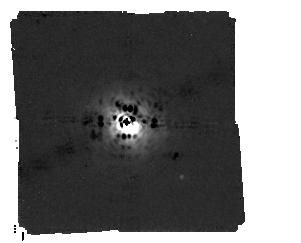
Target: HD-163296
Instrument: MIRI/CORON
Filter: F1140C+4QPM_1140
Exposure: 6.9 h
Observation ID: jw02153-c1004_t001_miri_f1140c-mask1140

Detecting a Young 2 Jupiter Mass Planet Embedded in the Disk of HD 163296 (PI: Cugno, Gabriele)

To directly confront planet formation mechanisms, a sample of objects in the earliest stages of their lives, i.e, when they are still embedded in their natal protoplanetary disks, need to be observed and studied. Here we propose to demonstrate a synergistic approach between the Atacama Large Millimeter/submillimeter Array (ALMA) and the James Webb Space Telescope (JWST). ALMA observations can reveal the location of an embedded planet by its influence on the dynamical structure of the protoplanetary disk, while the strength of these perturbations allow for a tight constraint on the mass of the planet. Here we propose to image for the first time an embedded planet in the disk around HD 163296 using the MIRI instrument onboard JWST. The 2 MJup planet has been detected in several, independent studies and lies 2" north of the host star. JWST/MIRI in coronagraphic mode at 11.4 $\mu$m is the only available option to detect such embedded objects for decades to come, as no other instrument has the mid-infrared high-contrast capabilities necessary to overcome the obstacle of disk absorption prevalent at shorter, NIR wavelengths. Given its mass and separation, the planet around HD163296 offers the highest chances of detection and would pave the path for a new and highly efficient exoplanet detection method. Detecting emission from the planet and its surrounding is going to reshape our understanding of planet formation, allowing for direct comparison between formation scenarios.